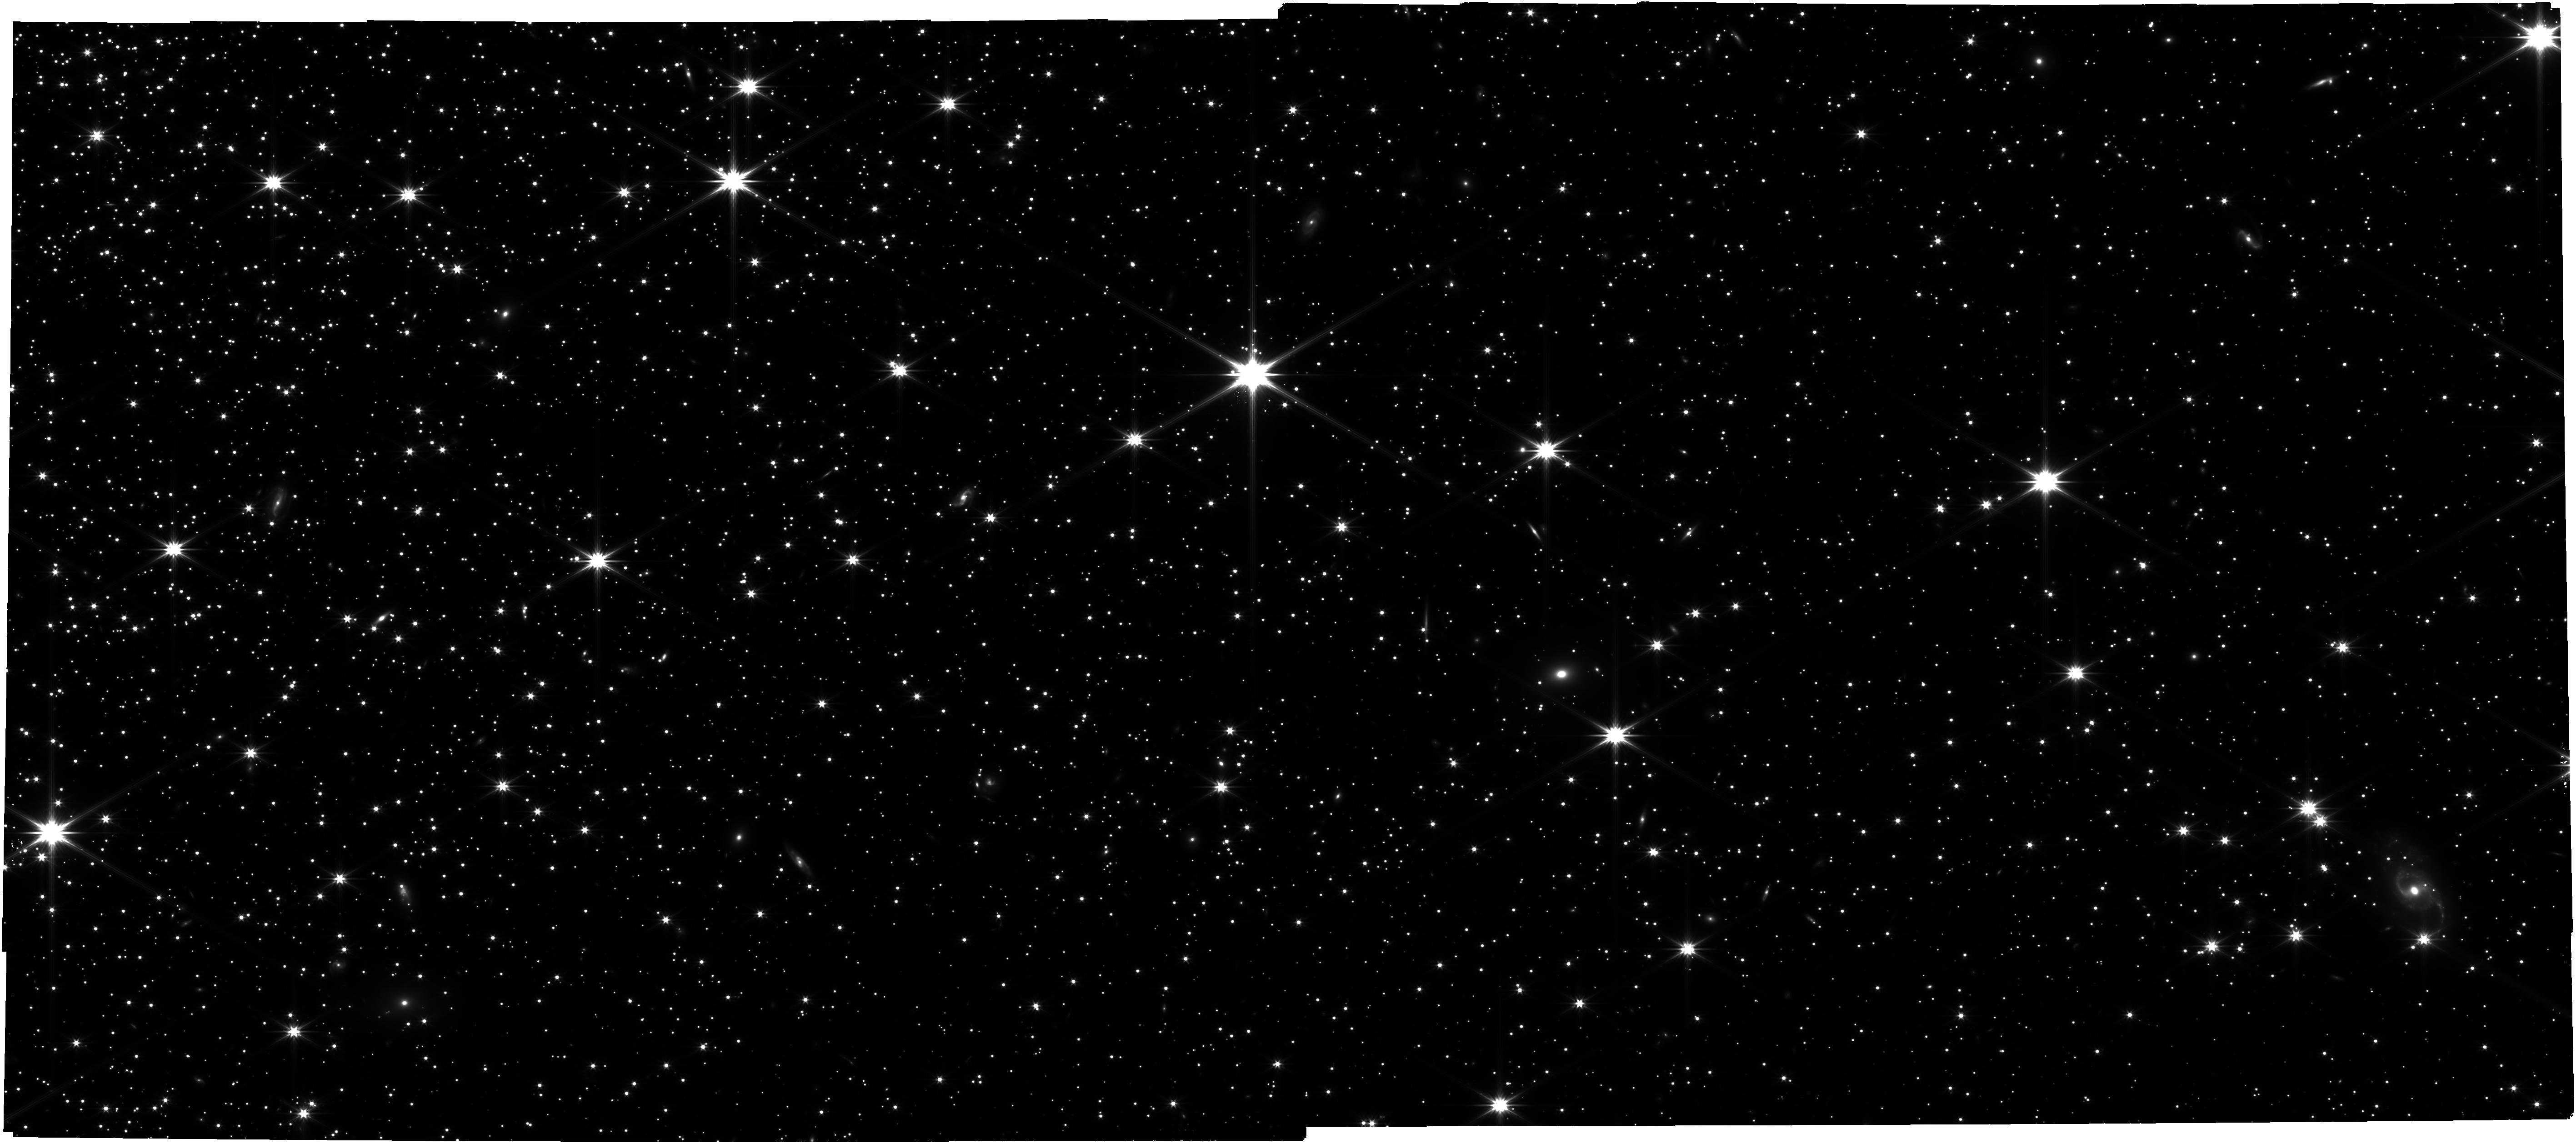
Target: NGC-6397
Instrument: NIRCAM
Filter: F322W2
Exposure: 2.1 h
Observation ID: jw01979-o001_t001_nircam_clear-f322w2

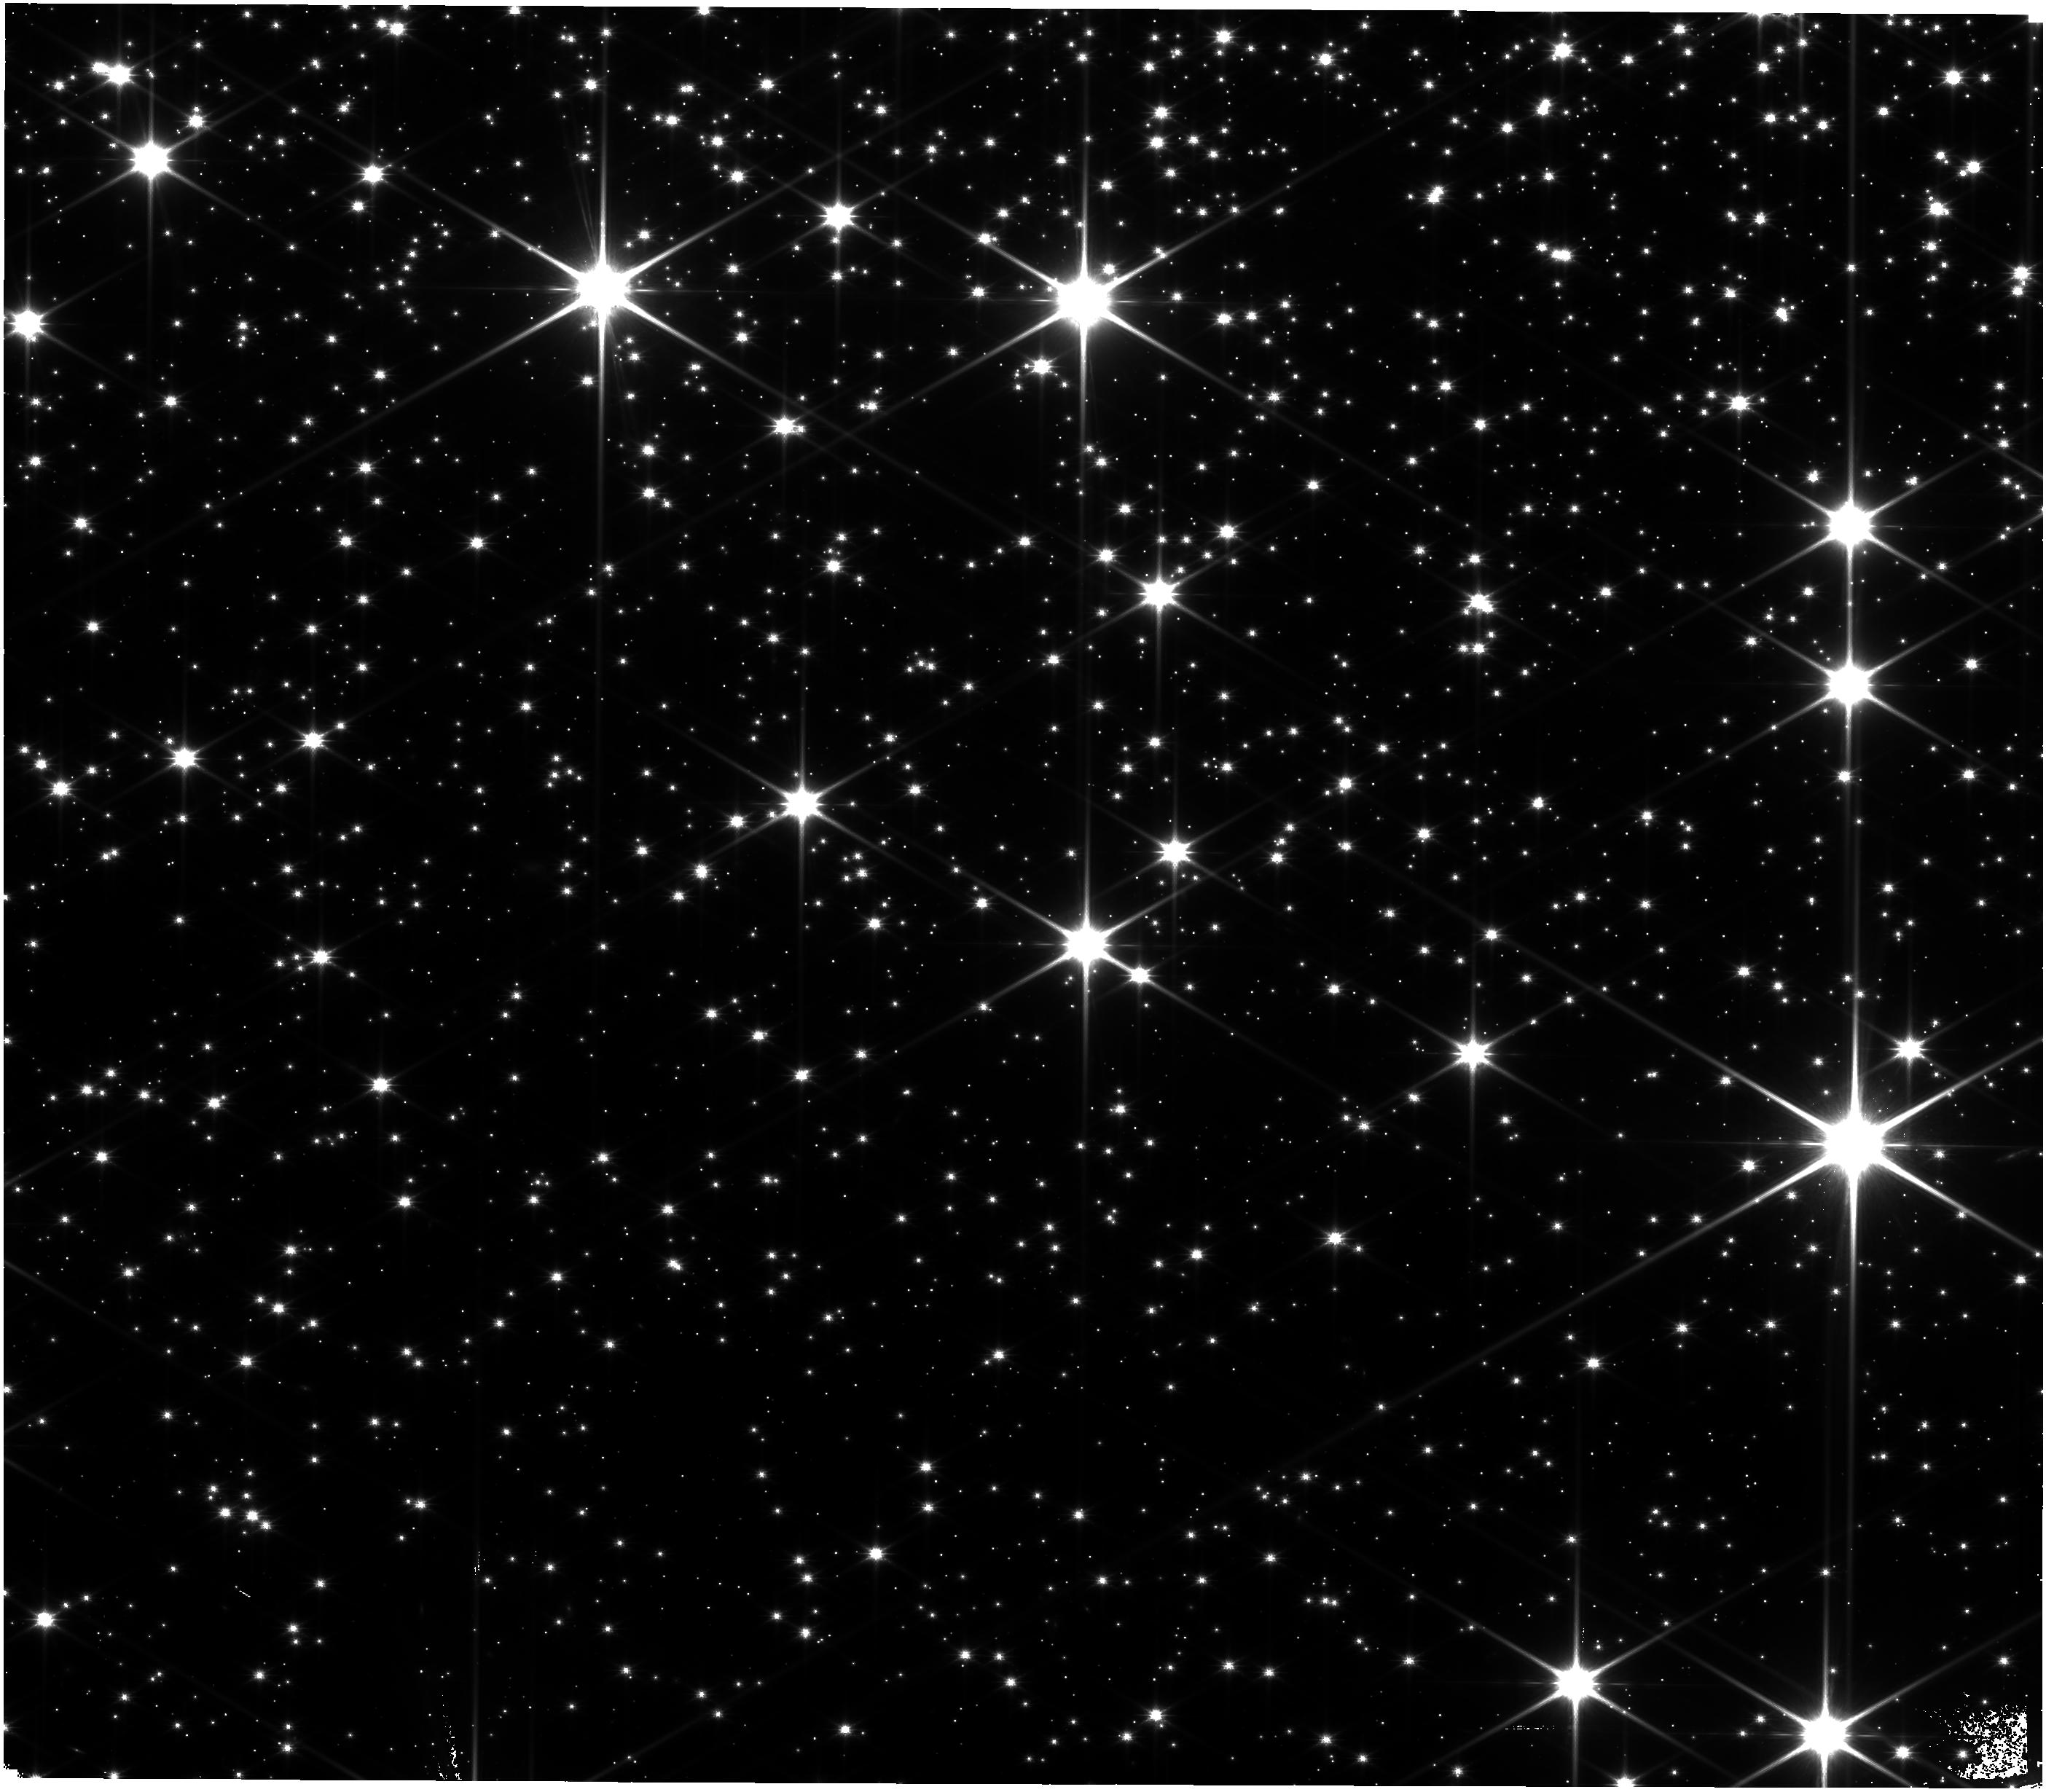
Target: M-4
Instrument: NIRISS
Filter: CLEAR+F150W
Exposure: 1.6 h
Observation ID: jw01979-o002_t002_niriss_clear-f150w

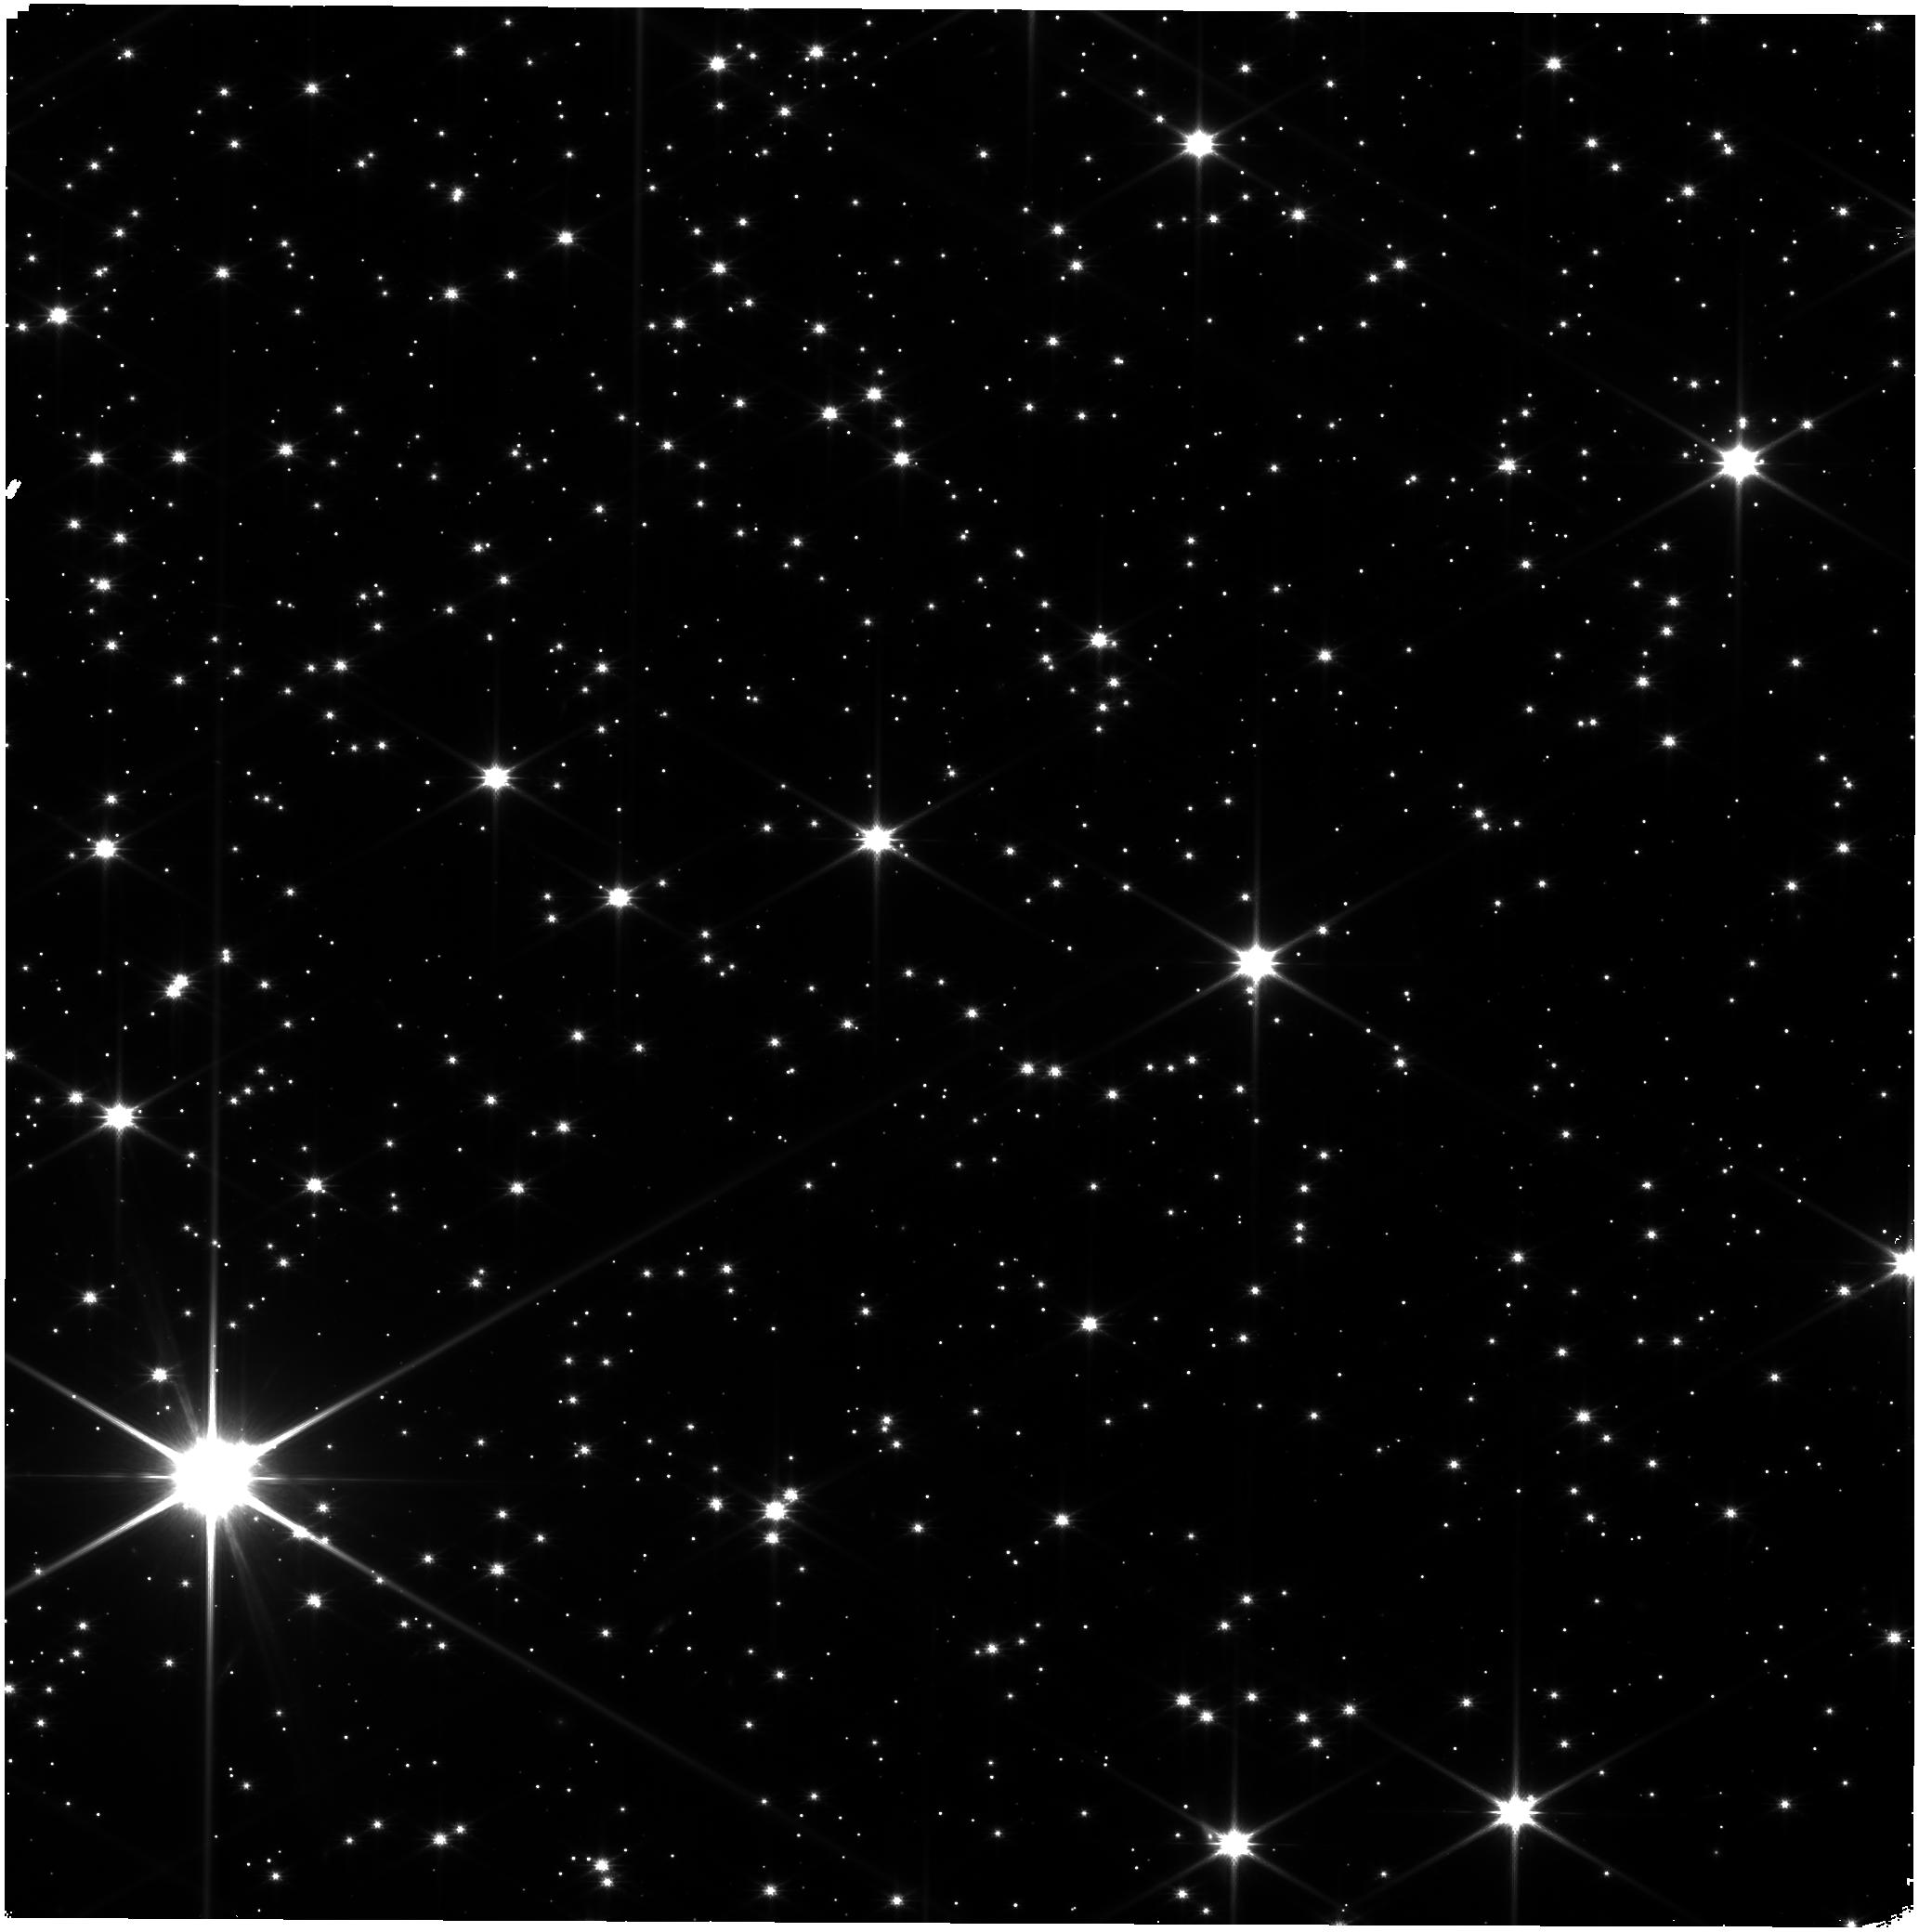
Target: M-4-shift
Instrument: NIRISS
Filter: CLEAR+F150W
Exposure: 6 min
Observation ID: jw01979-o003_t003_niriss_clear-f150w

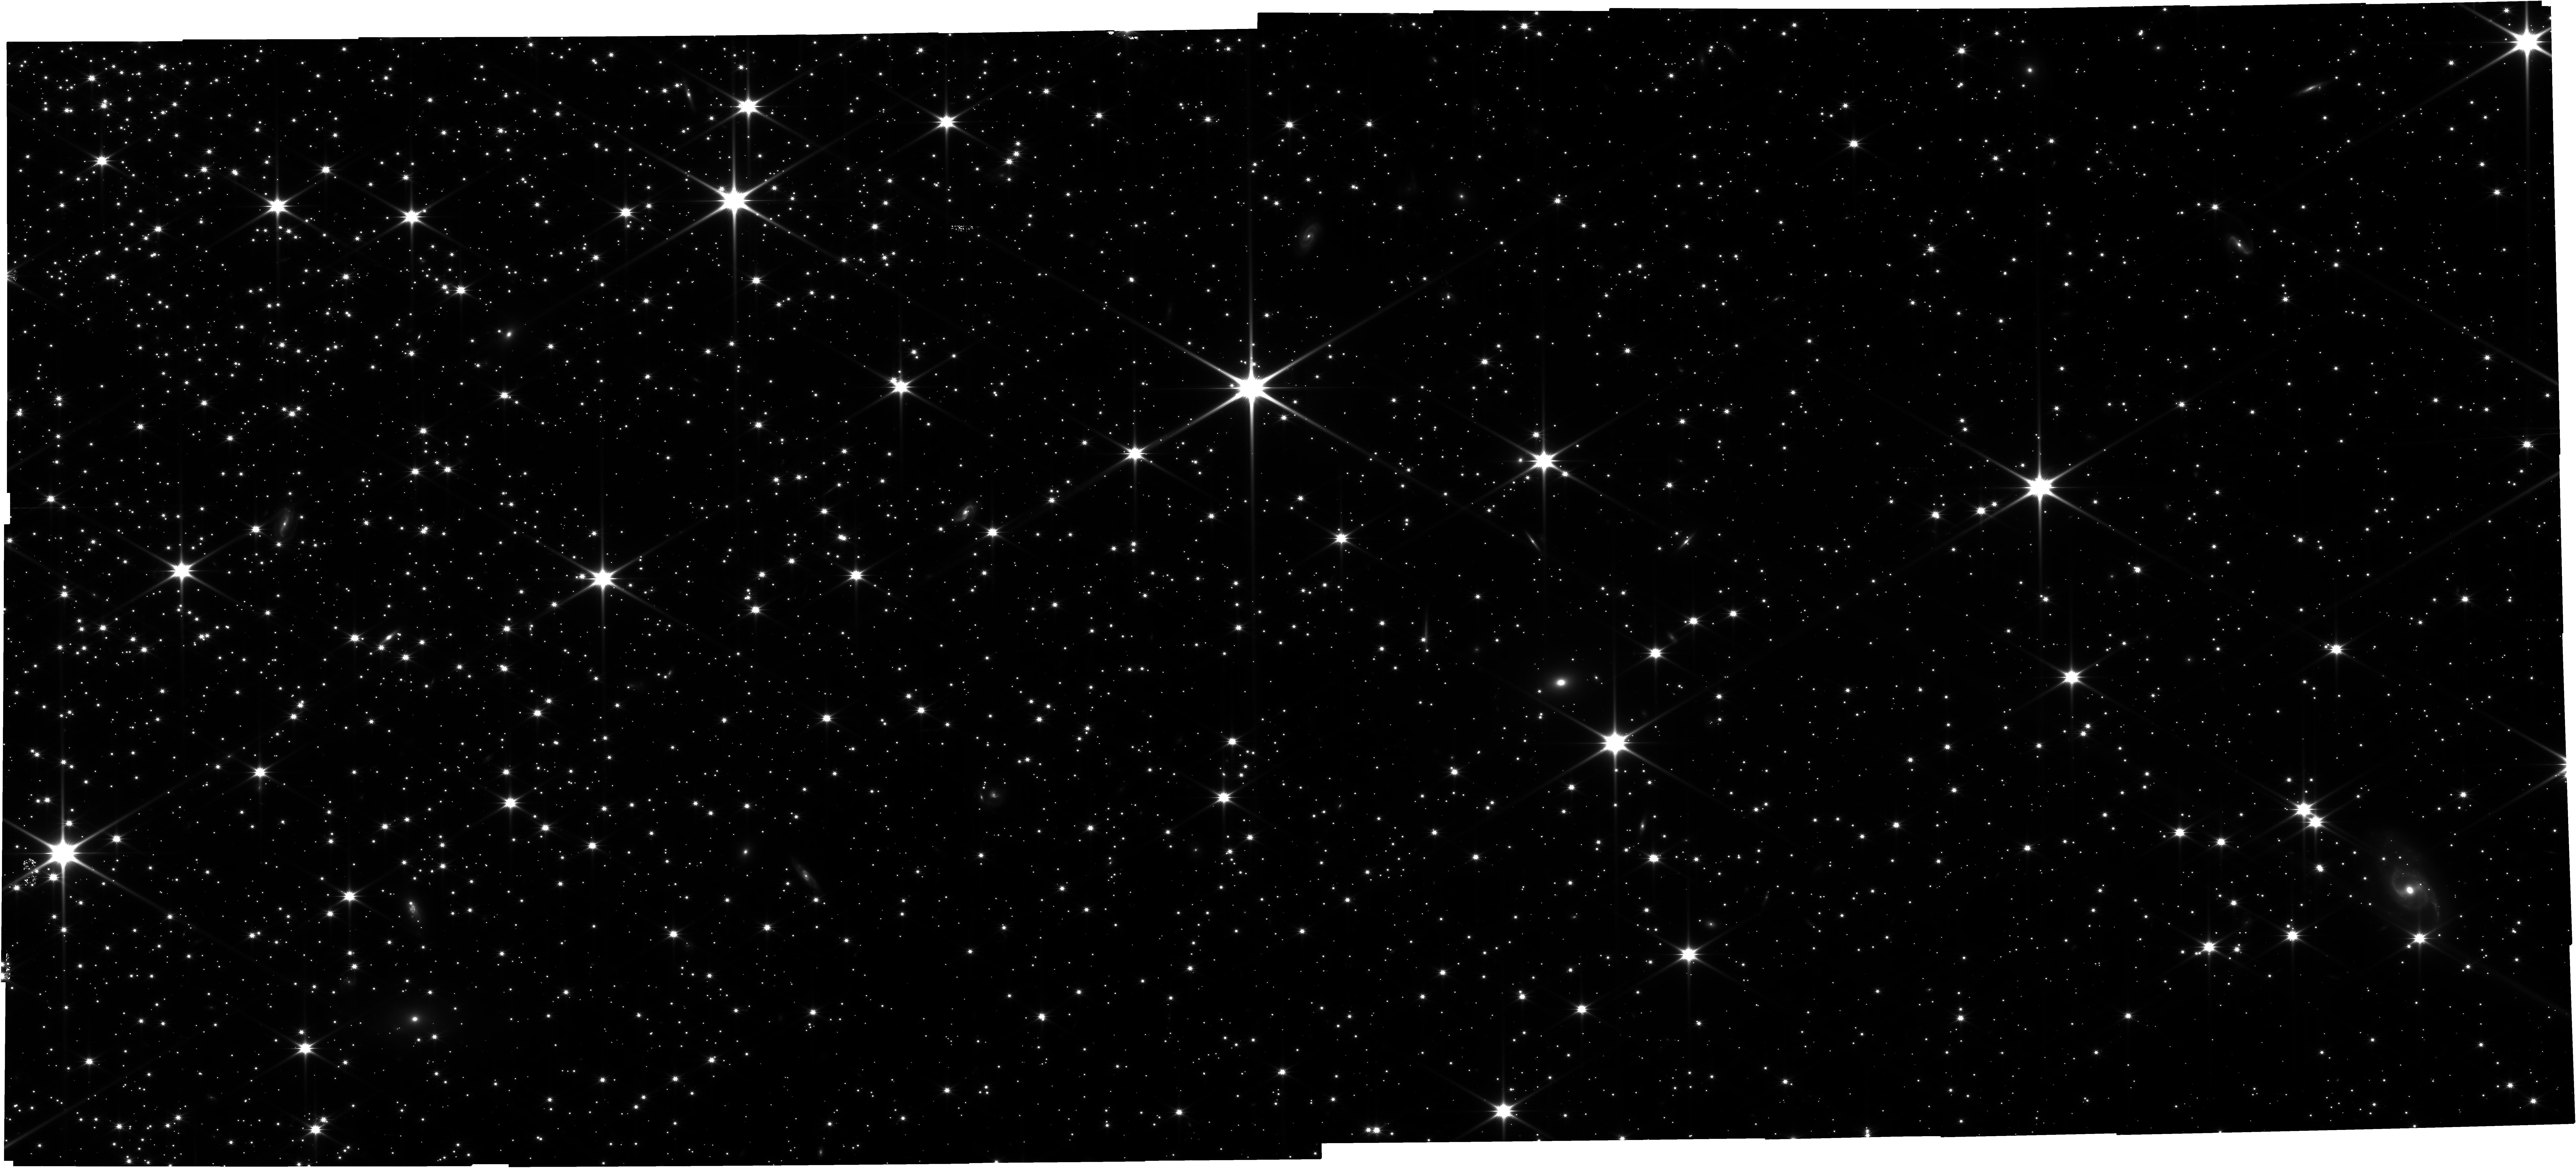
Target: NGC-6397
Instrument: NIRCAM
Filter: F150W2
Exposure: 2.1 h
Observation ID: jw01979-o001_t001_nircam_clear-f150w2

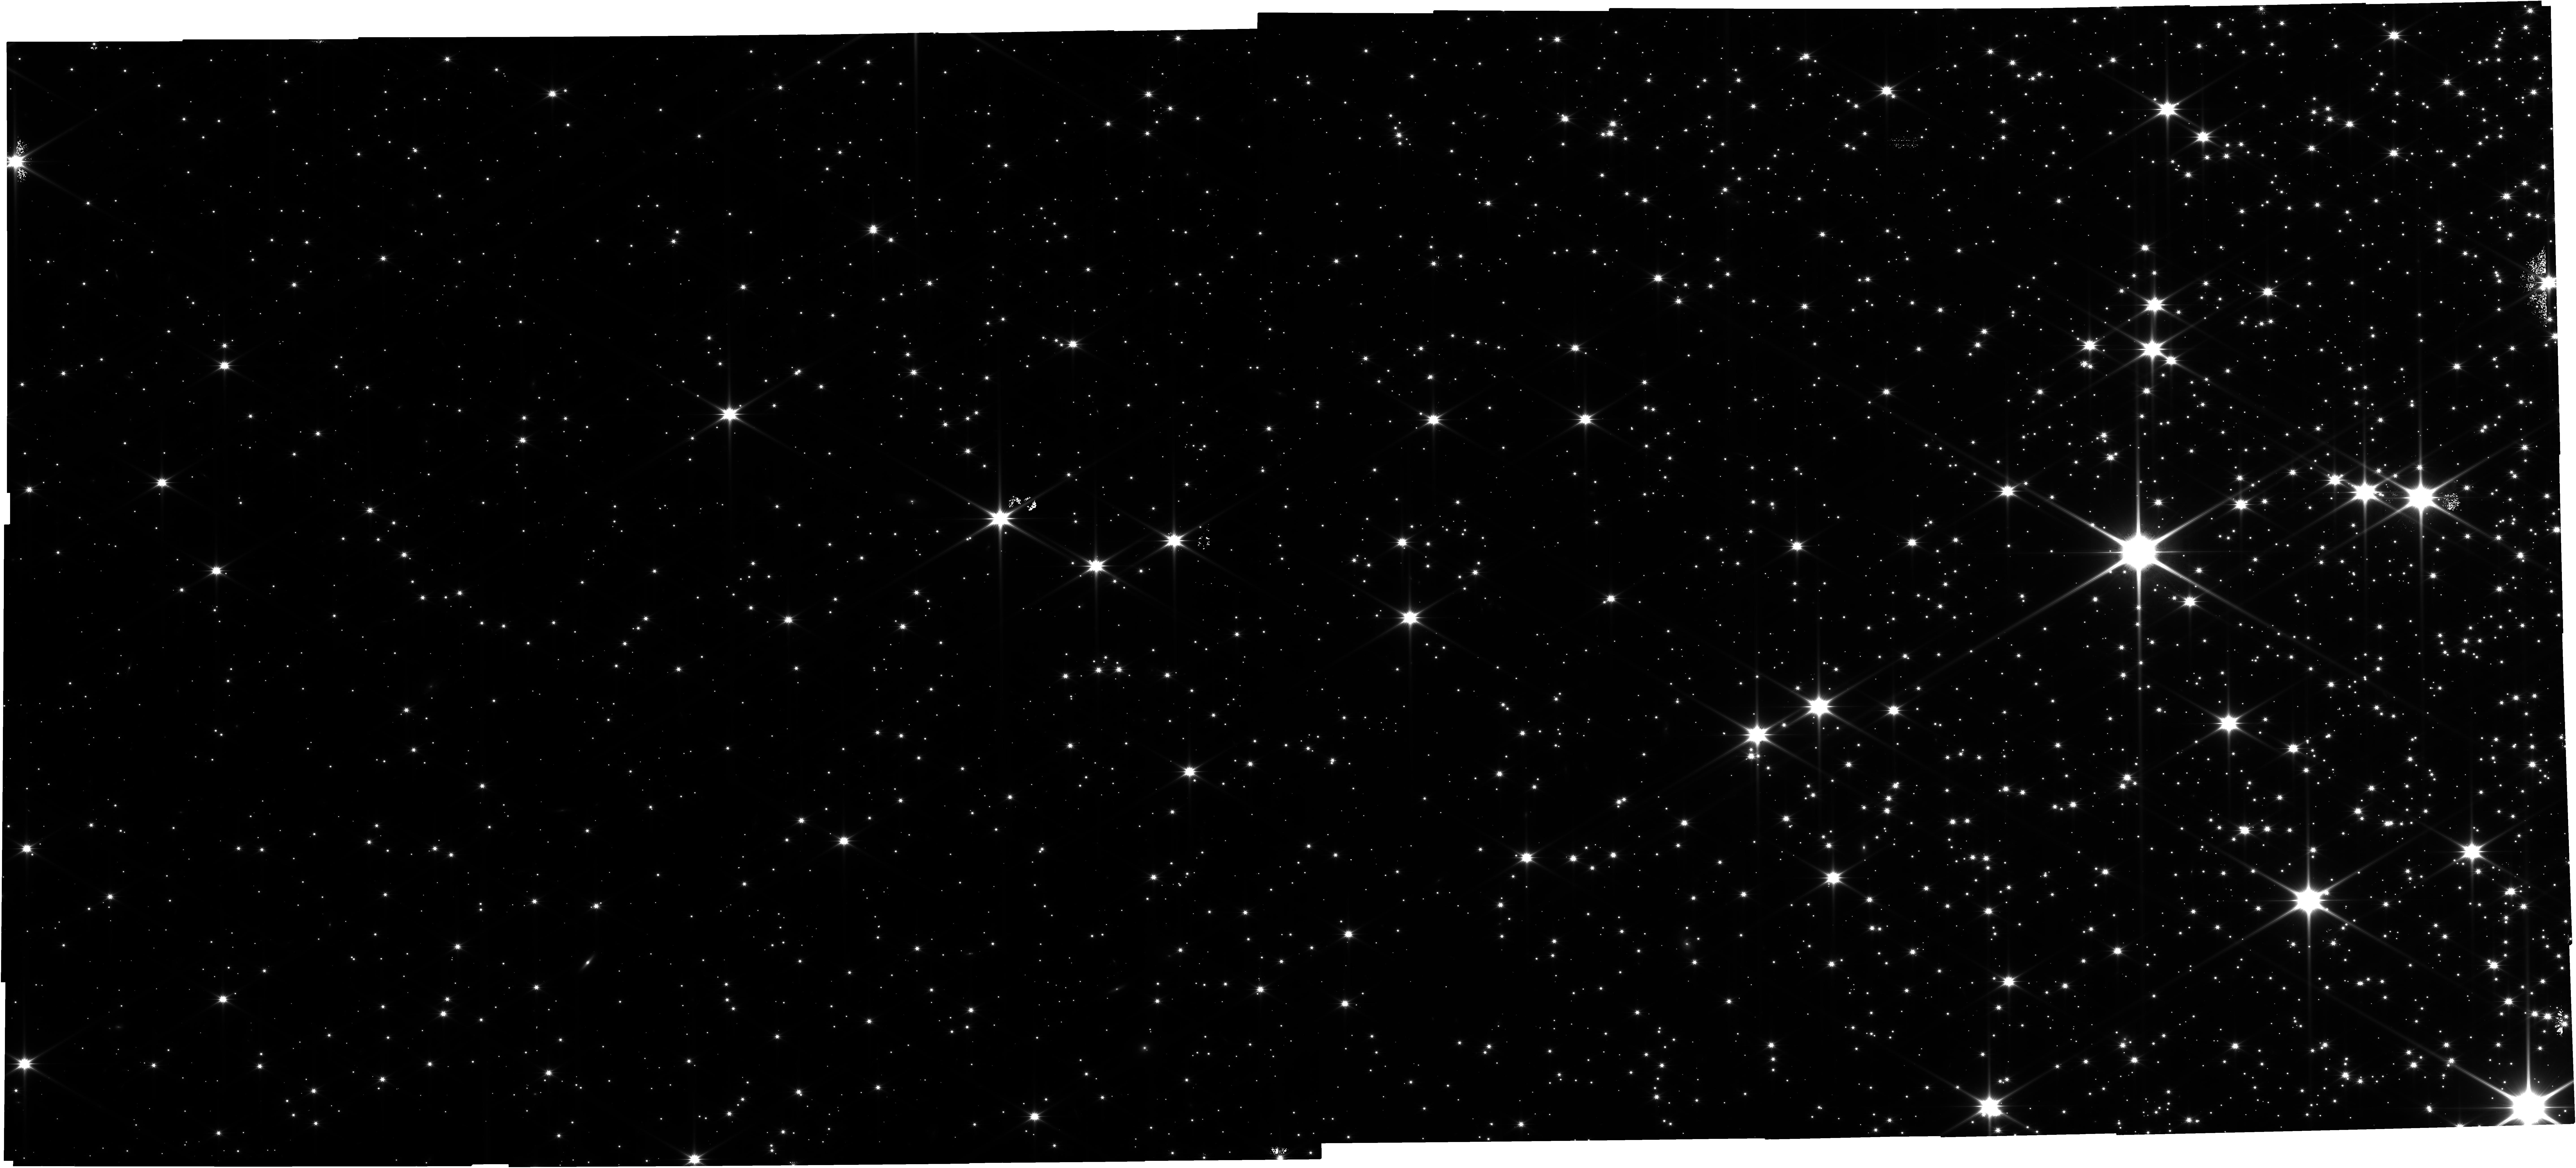
Target: M-4
Instrument: NIRCAM
Filter: F150W2
Exposure: 1.7 h
Observation ID: jw01979-o002_t002_nircam_clear-f150w2

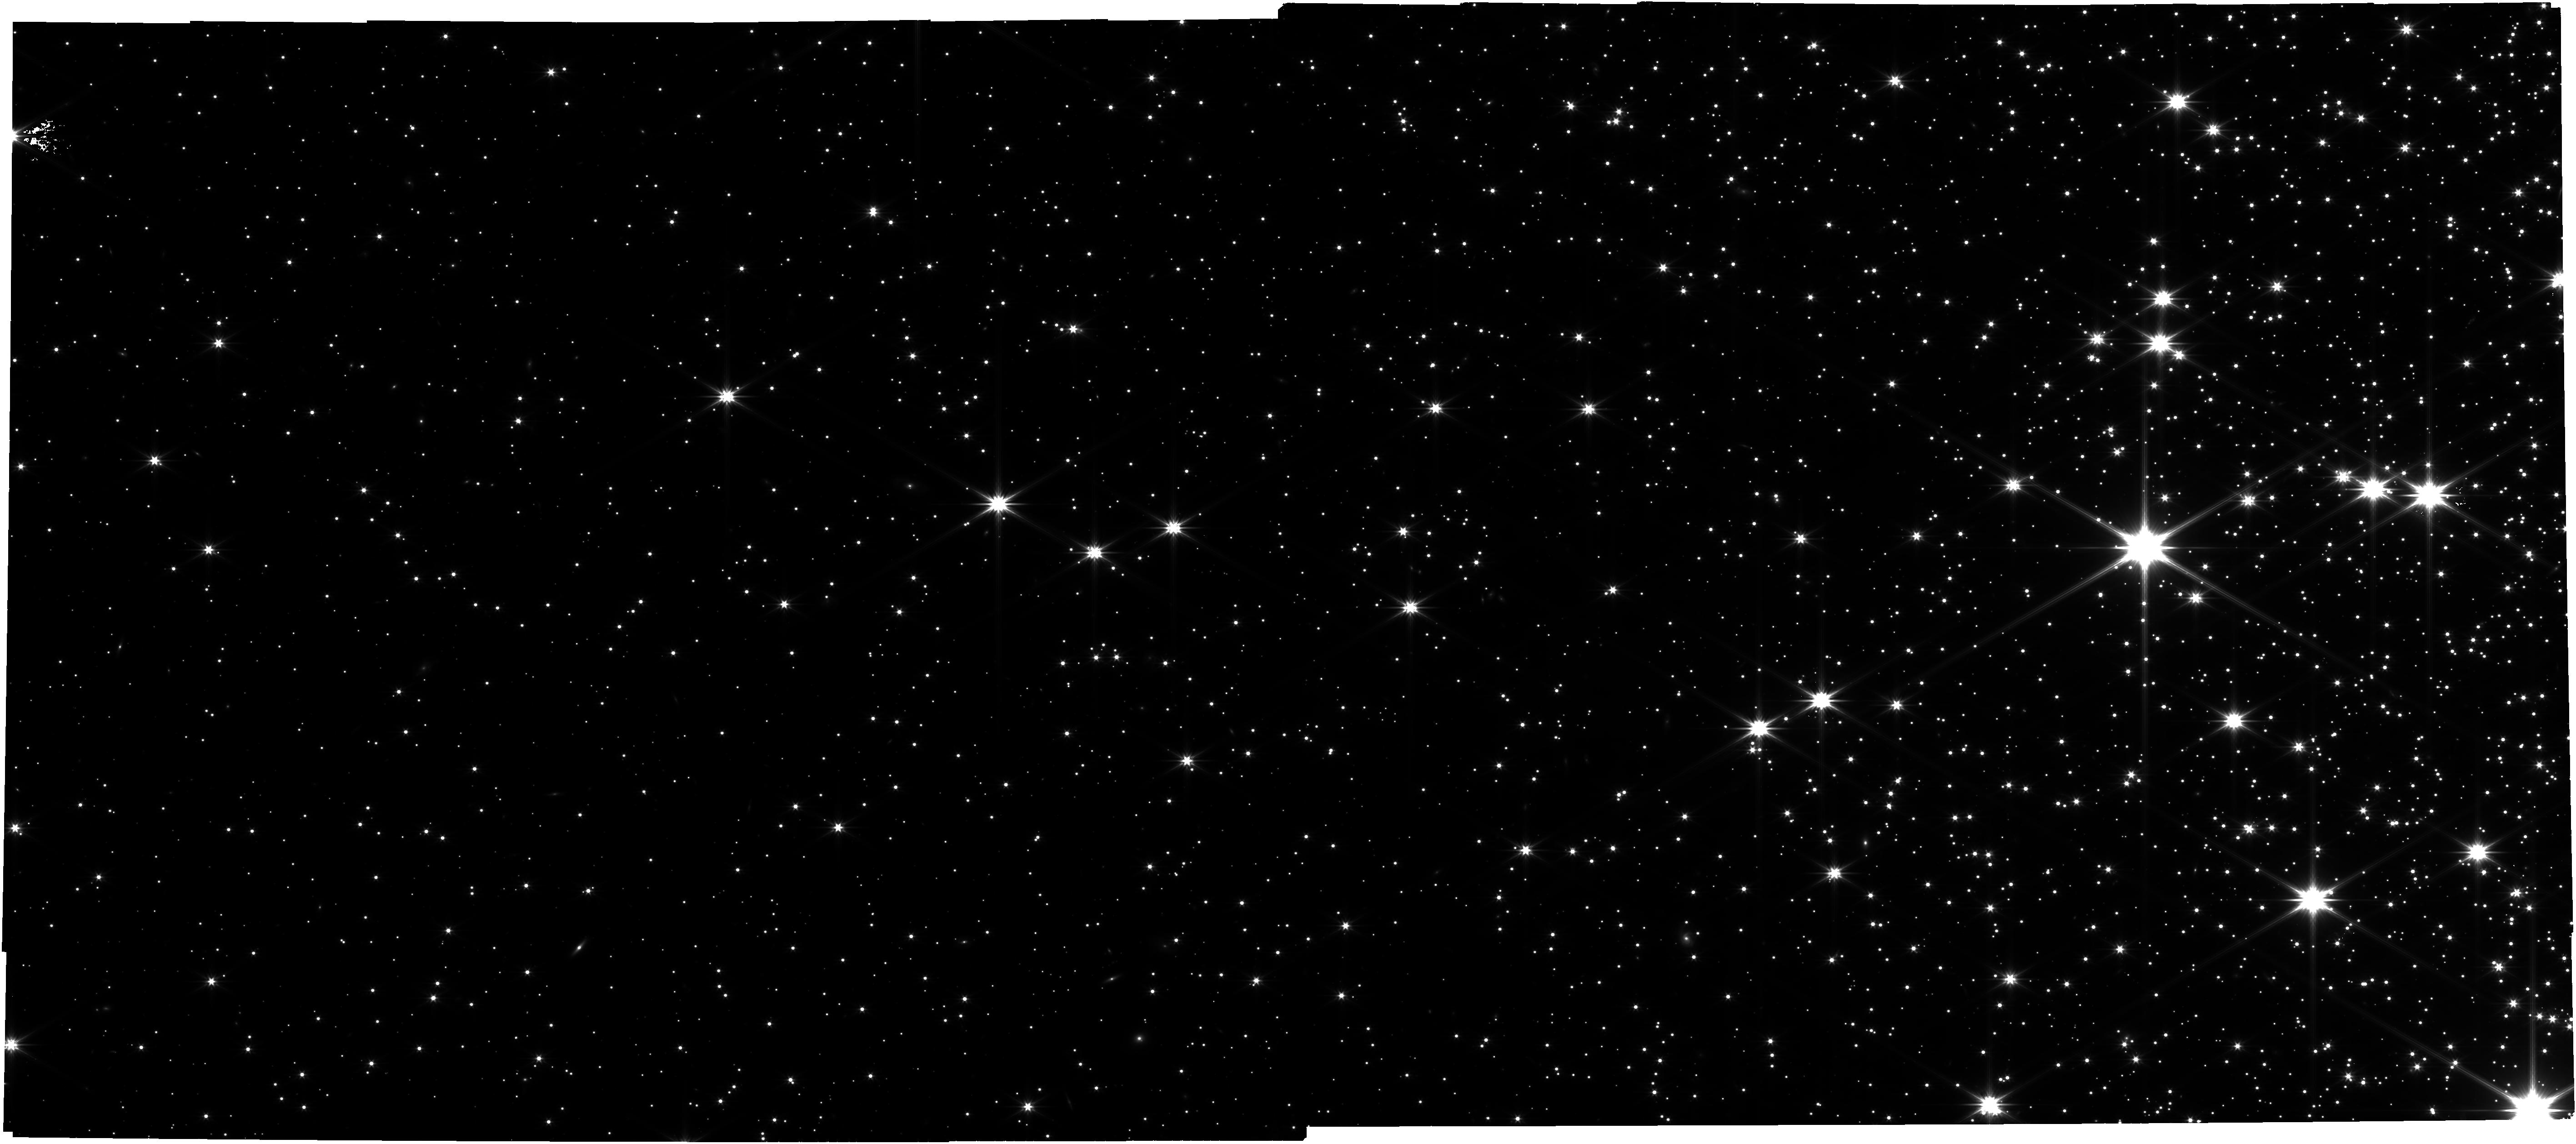
Target: M-4
Instrument: NIRCAM
Filter: F322W2
Exposure: 1.7 h
Observation ID: jw01979-o002_t002_nircam_clear-f322w2

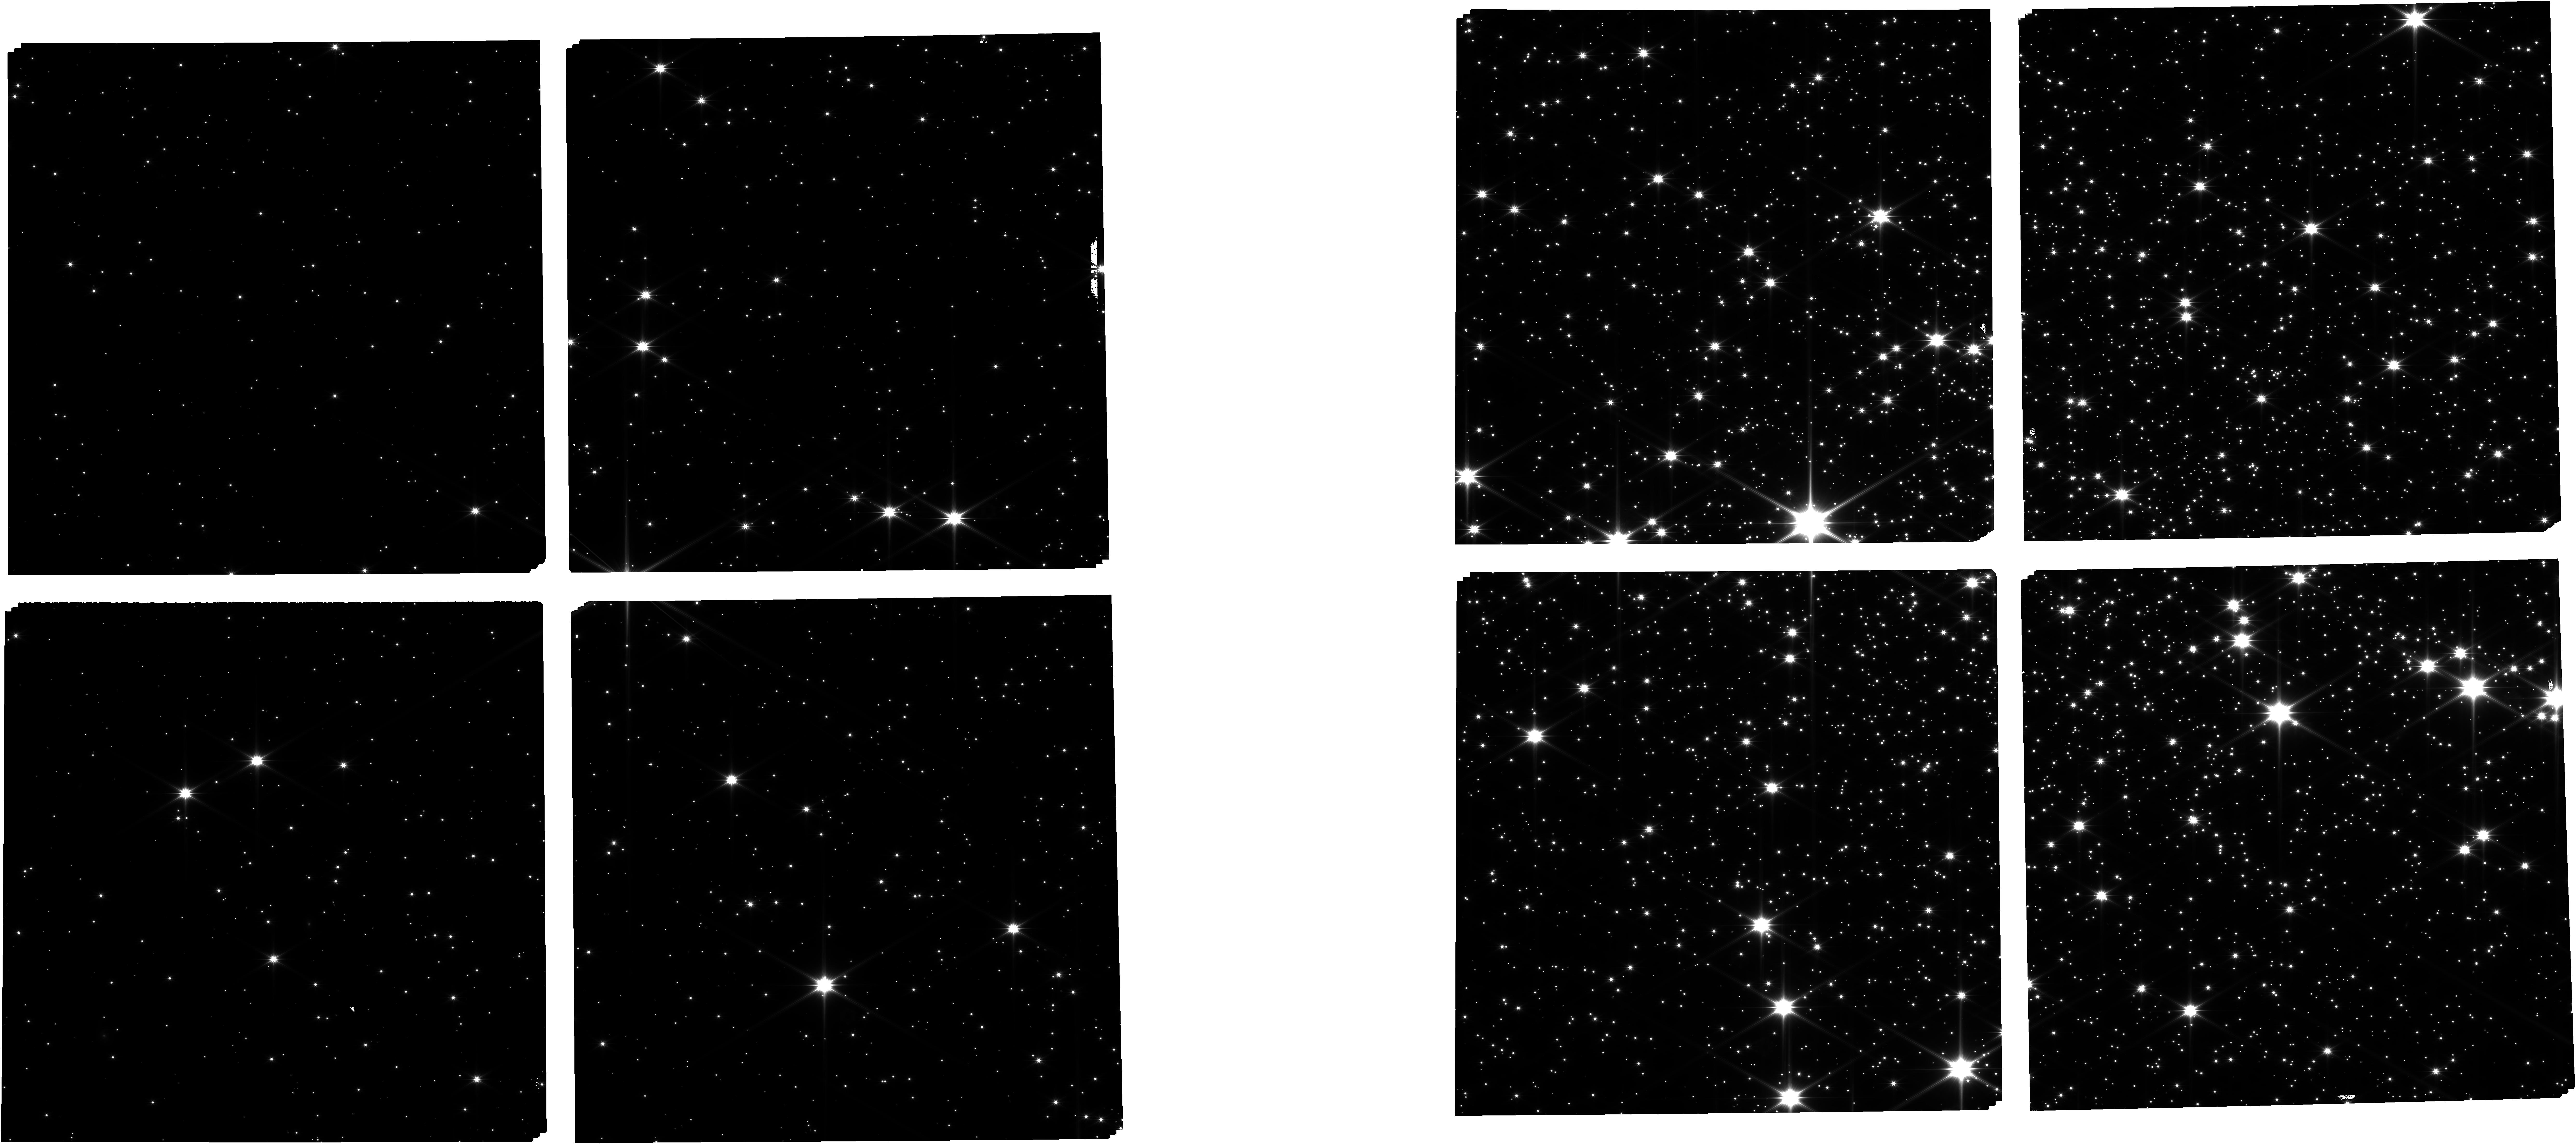
Target: M-4-shift
Instrument: NIRCAM
Filter: F150W2
Exposure: 6 min
Observation ID: jw01979-o003_t003_nircam_clear-f150w2

The faintest and coolest stars in the two closest globulars (PI: Bedin, Luigi R.)

Globular clusters (GCs) are the oldest objects in the Universe for which accurate ages can be determined. They are ideal laboratories because, to first approximation, they consist of stars of the same age, distance, and chemical composition. Stellar color-magnitude diagrams (CMDs) of GCs are important tools for stellar astrophysics and dynamics. We propose to use JWST in direct-imaging mode with NIRCam and NIRISS to obtain high-precision photometry and astrometry of the faintest objects in the two closest GCs: M4 and NGC6397. Our program is two-fold: (1) We intend to map the transition in the CMD and in the luminosity function between stars fusing Hydrogen and non-fusing brown dwarfs (BDs). Observations of GC BDs are crucial for testing and calibrating metal-poor models of BD atmospheres, formation and evolution. (2) We will also be sensitive to the entire white dwarf (WD) cooling sequence in the infrared. This will extend existing HST photometry, allowing us to probe fundamental astrophysics and search for evidence in the colours of hotter WDs for (or against) the existence of ancient planetary systems from the presence (or not) of IR excesses. Understanding field contamination in GC observations is fundamental, and the proposed program will be used to test JWST’s astrometric capabilities by determining proper-motion membership of target sources using existing high-resolution HST images that just reach the star/BD limit, 15 yrs ago. Future JWST epochs will allow us to extend proper-motion membership to fainter objects and well into the BD sequence. Finally, our reduced data and high-accuray astrometric & photometric tools will be made publicly and timely available.